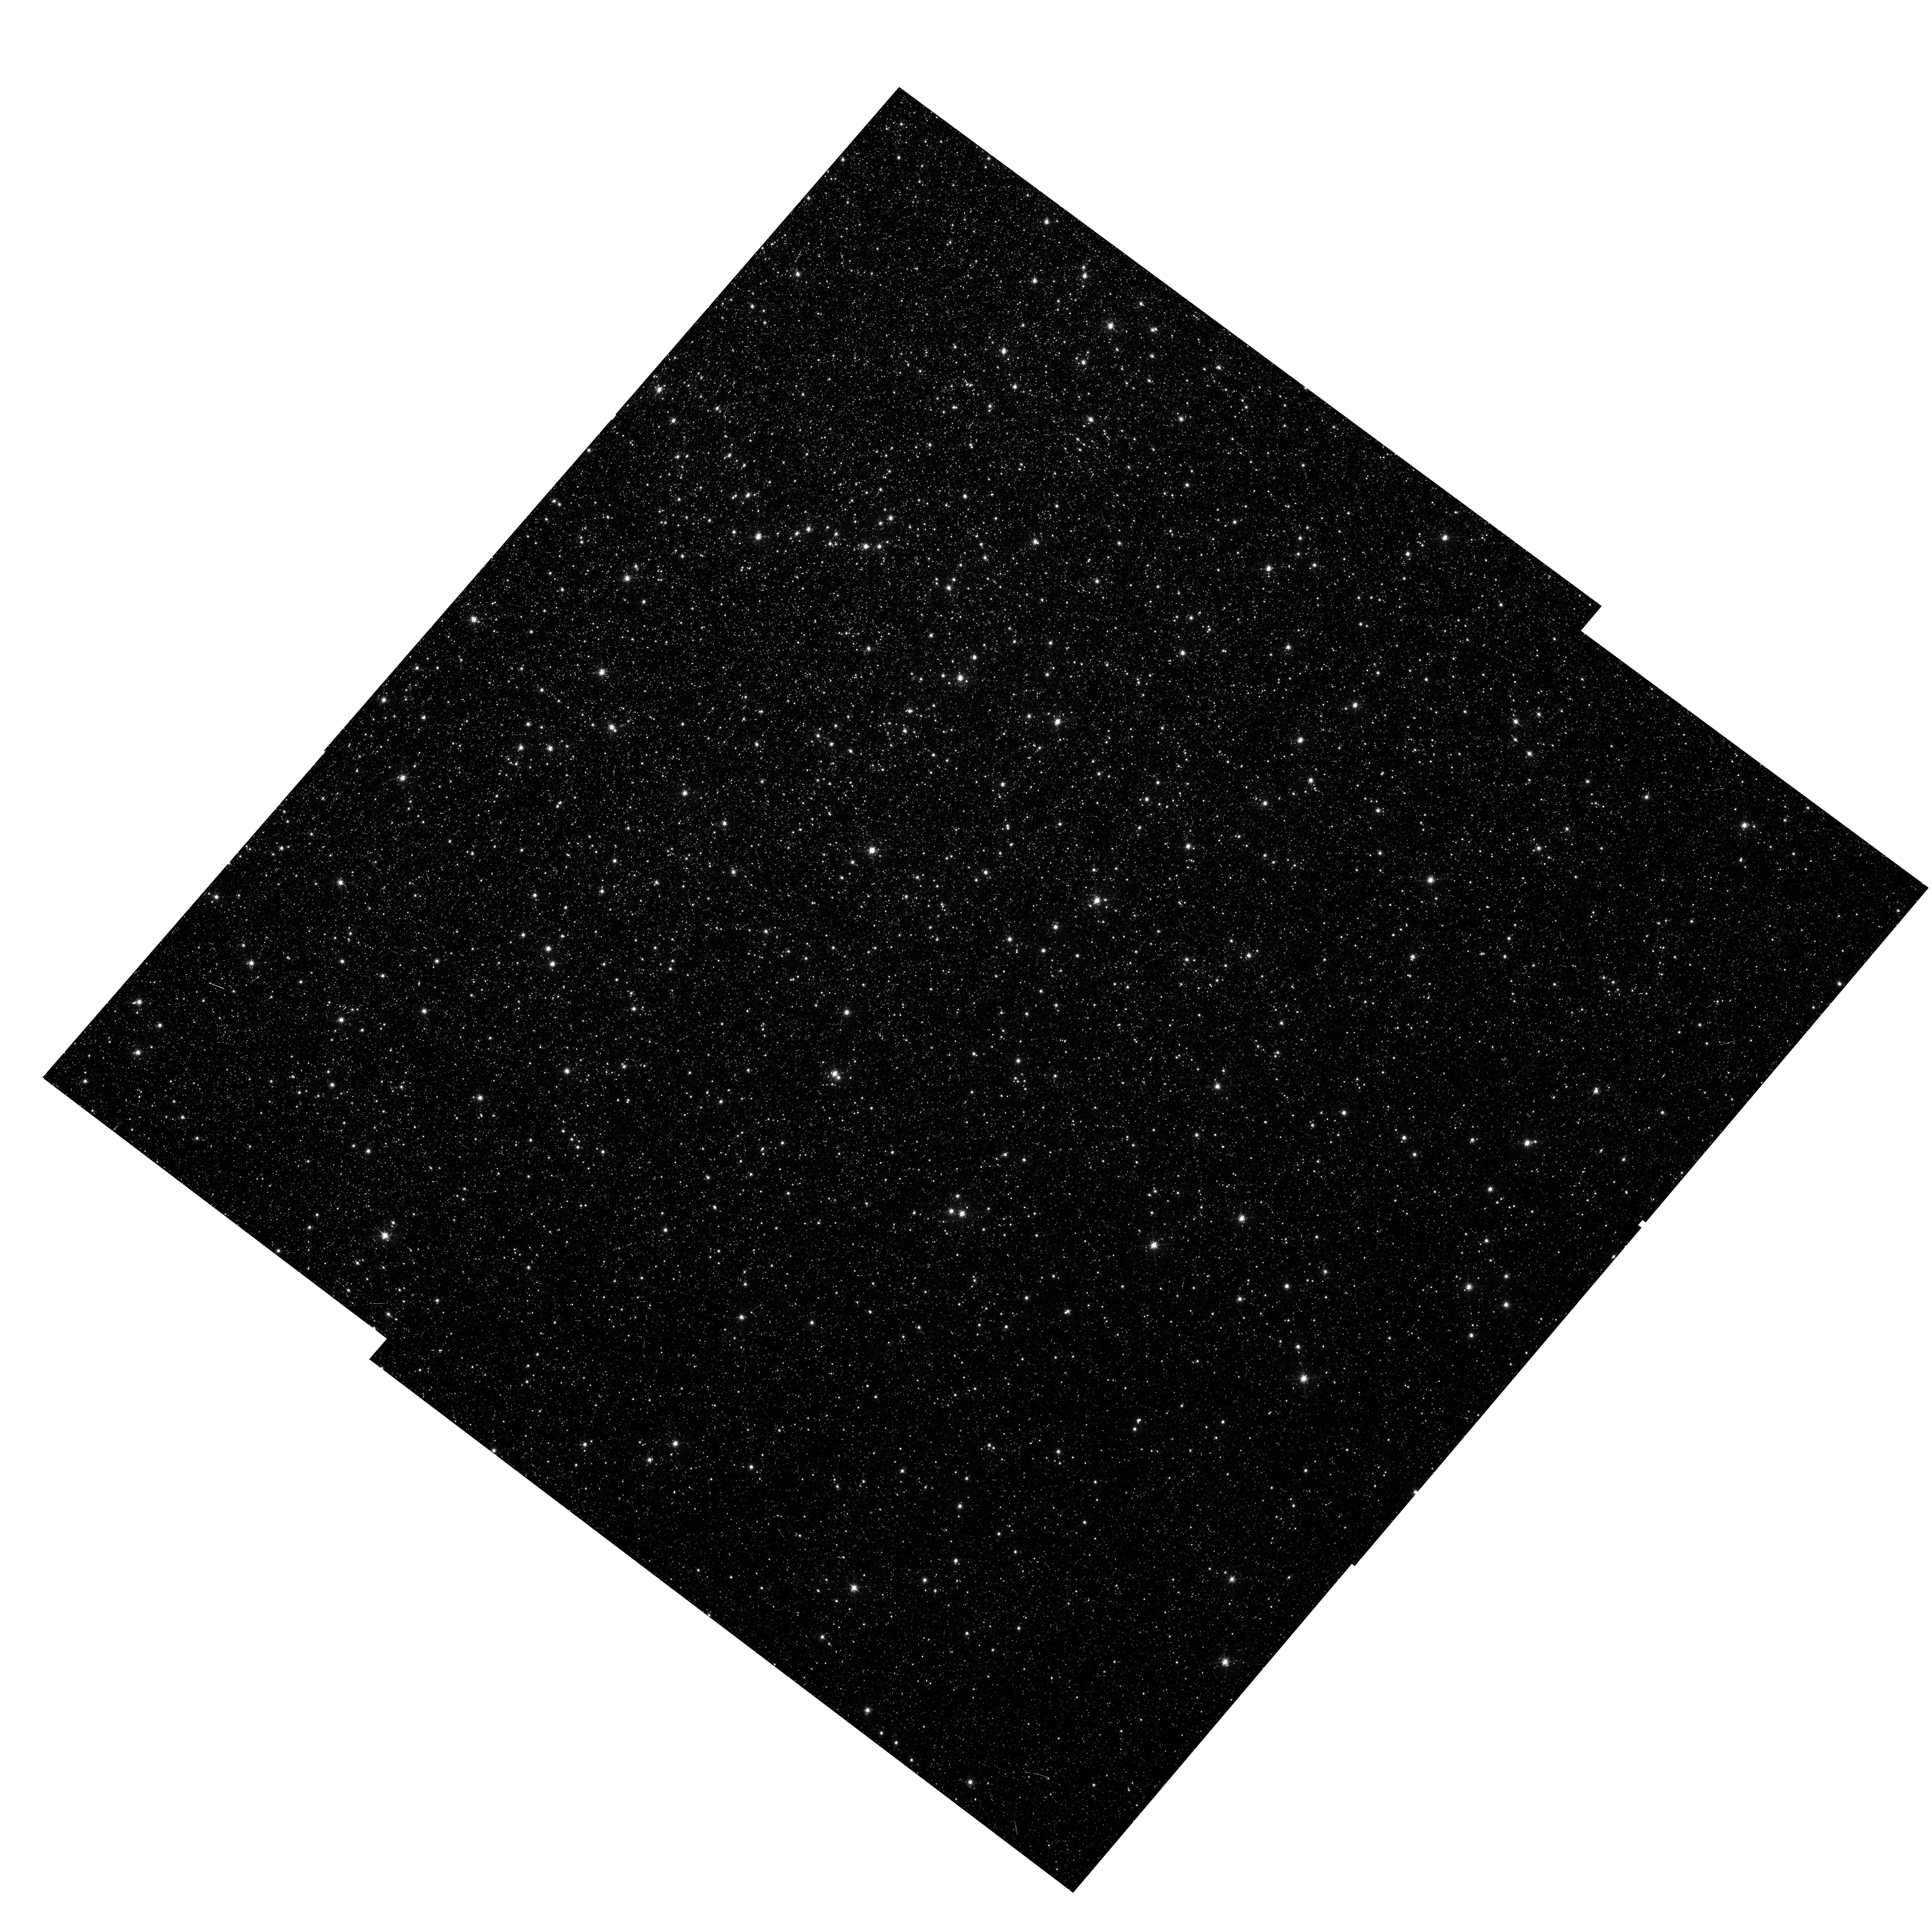
Target: OMEGACEN
Instrument: WFC3/UVIS
Filter: FQ619N
Exposure: 33 min
Observation ID: hst_14031_11_wfc3_uvis_fq619n_icqx11

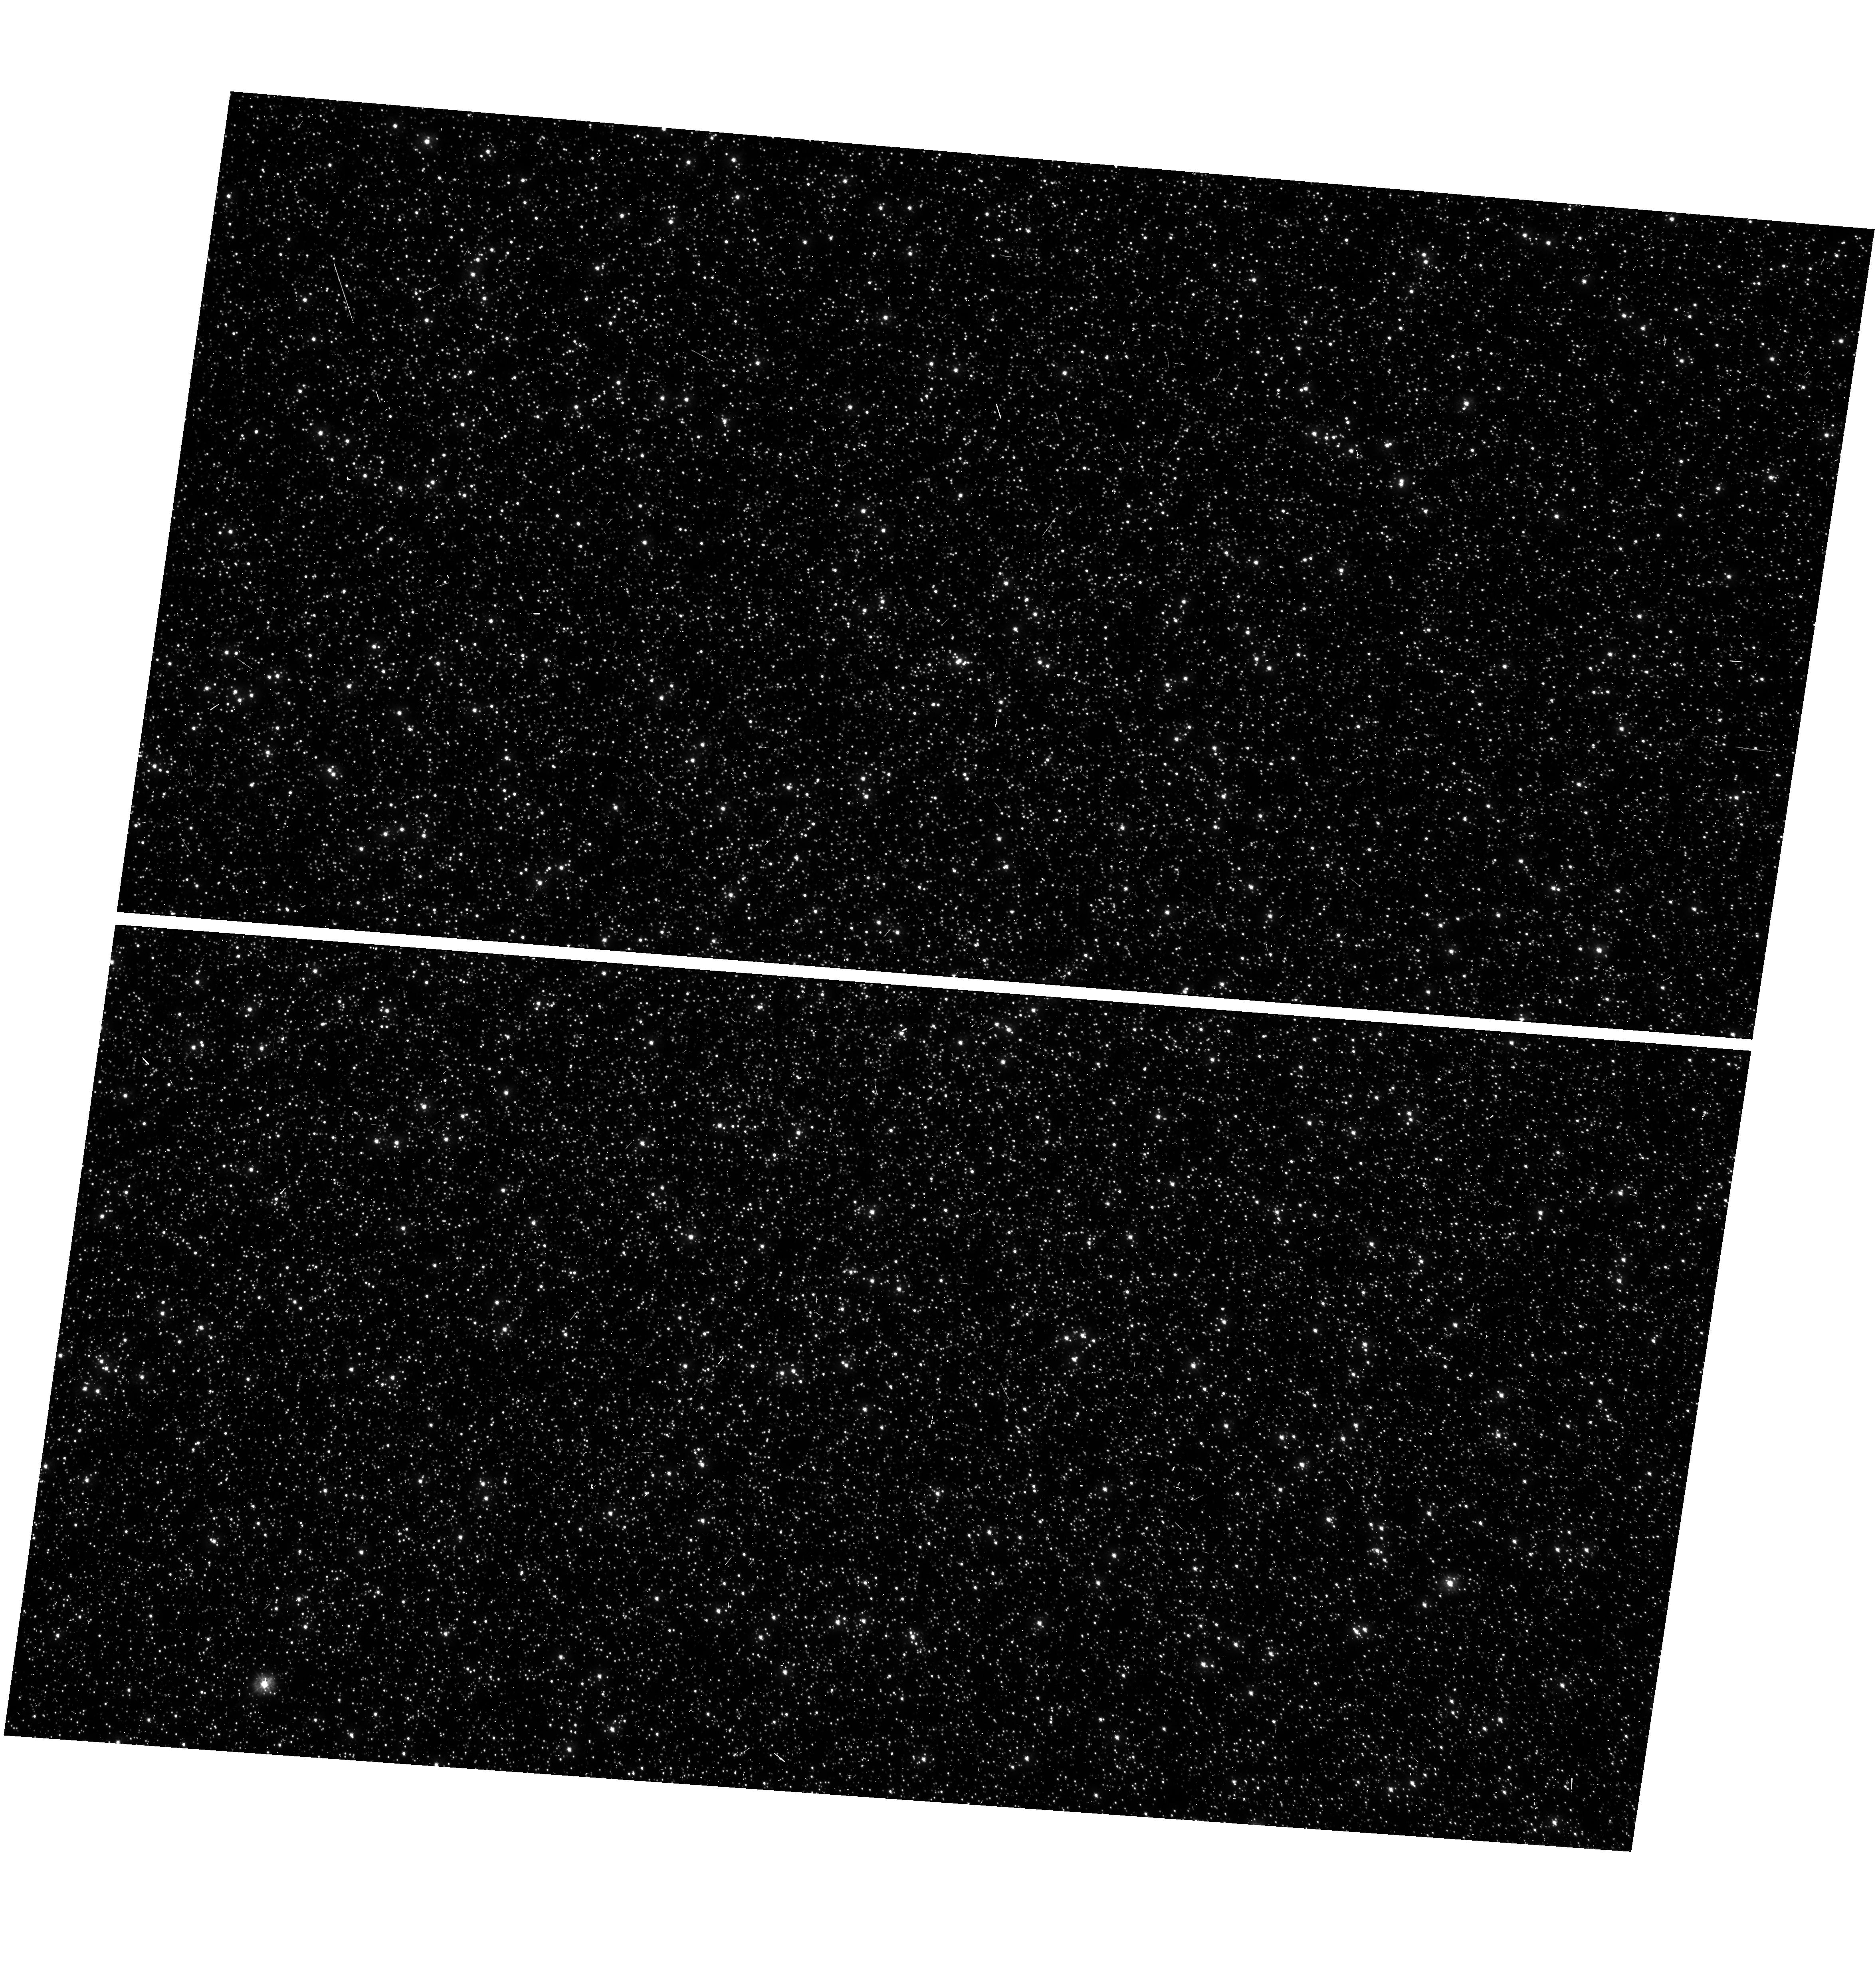
Target: OMEGACEN
Instrument: WFC3/UVIS
Filter: F300X
Exposure: 8 min
Observation ID: hst_14031_02_wfc3_uvis_f300x_icqx02

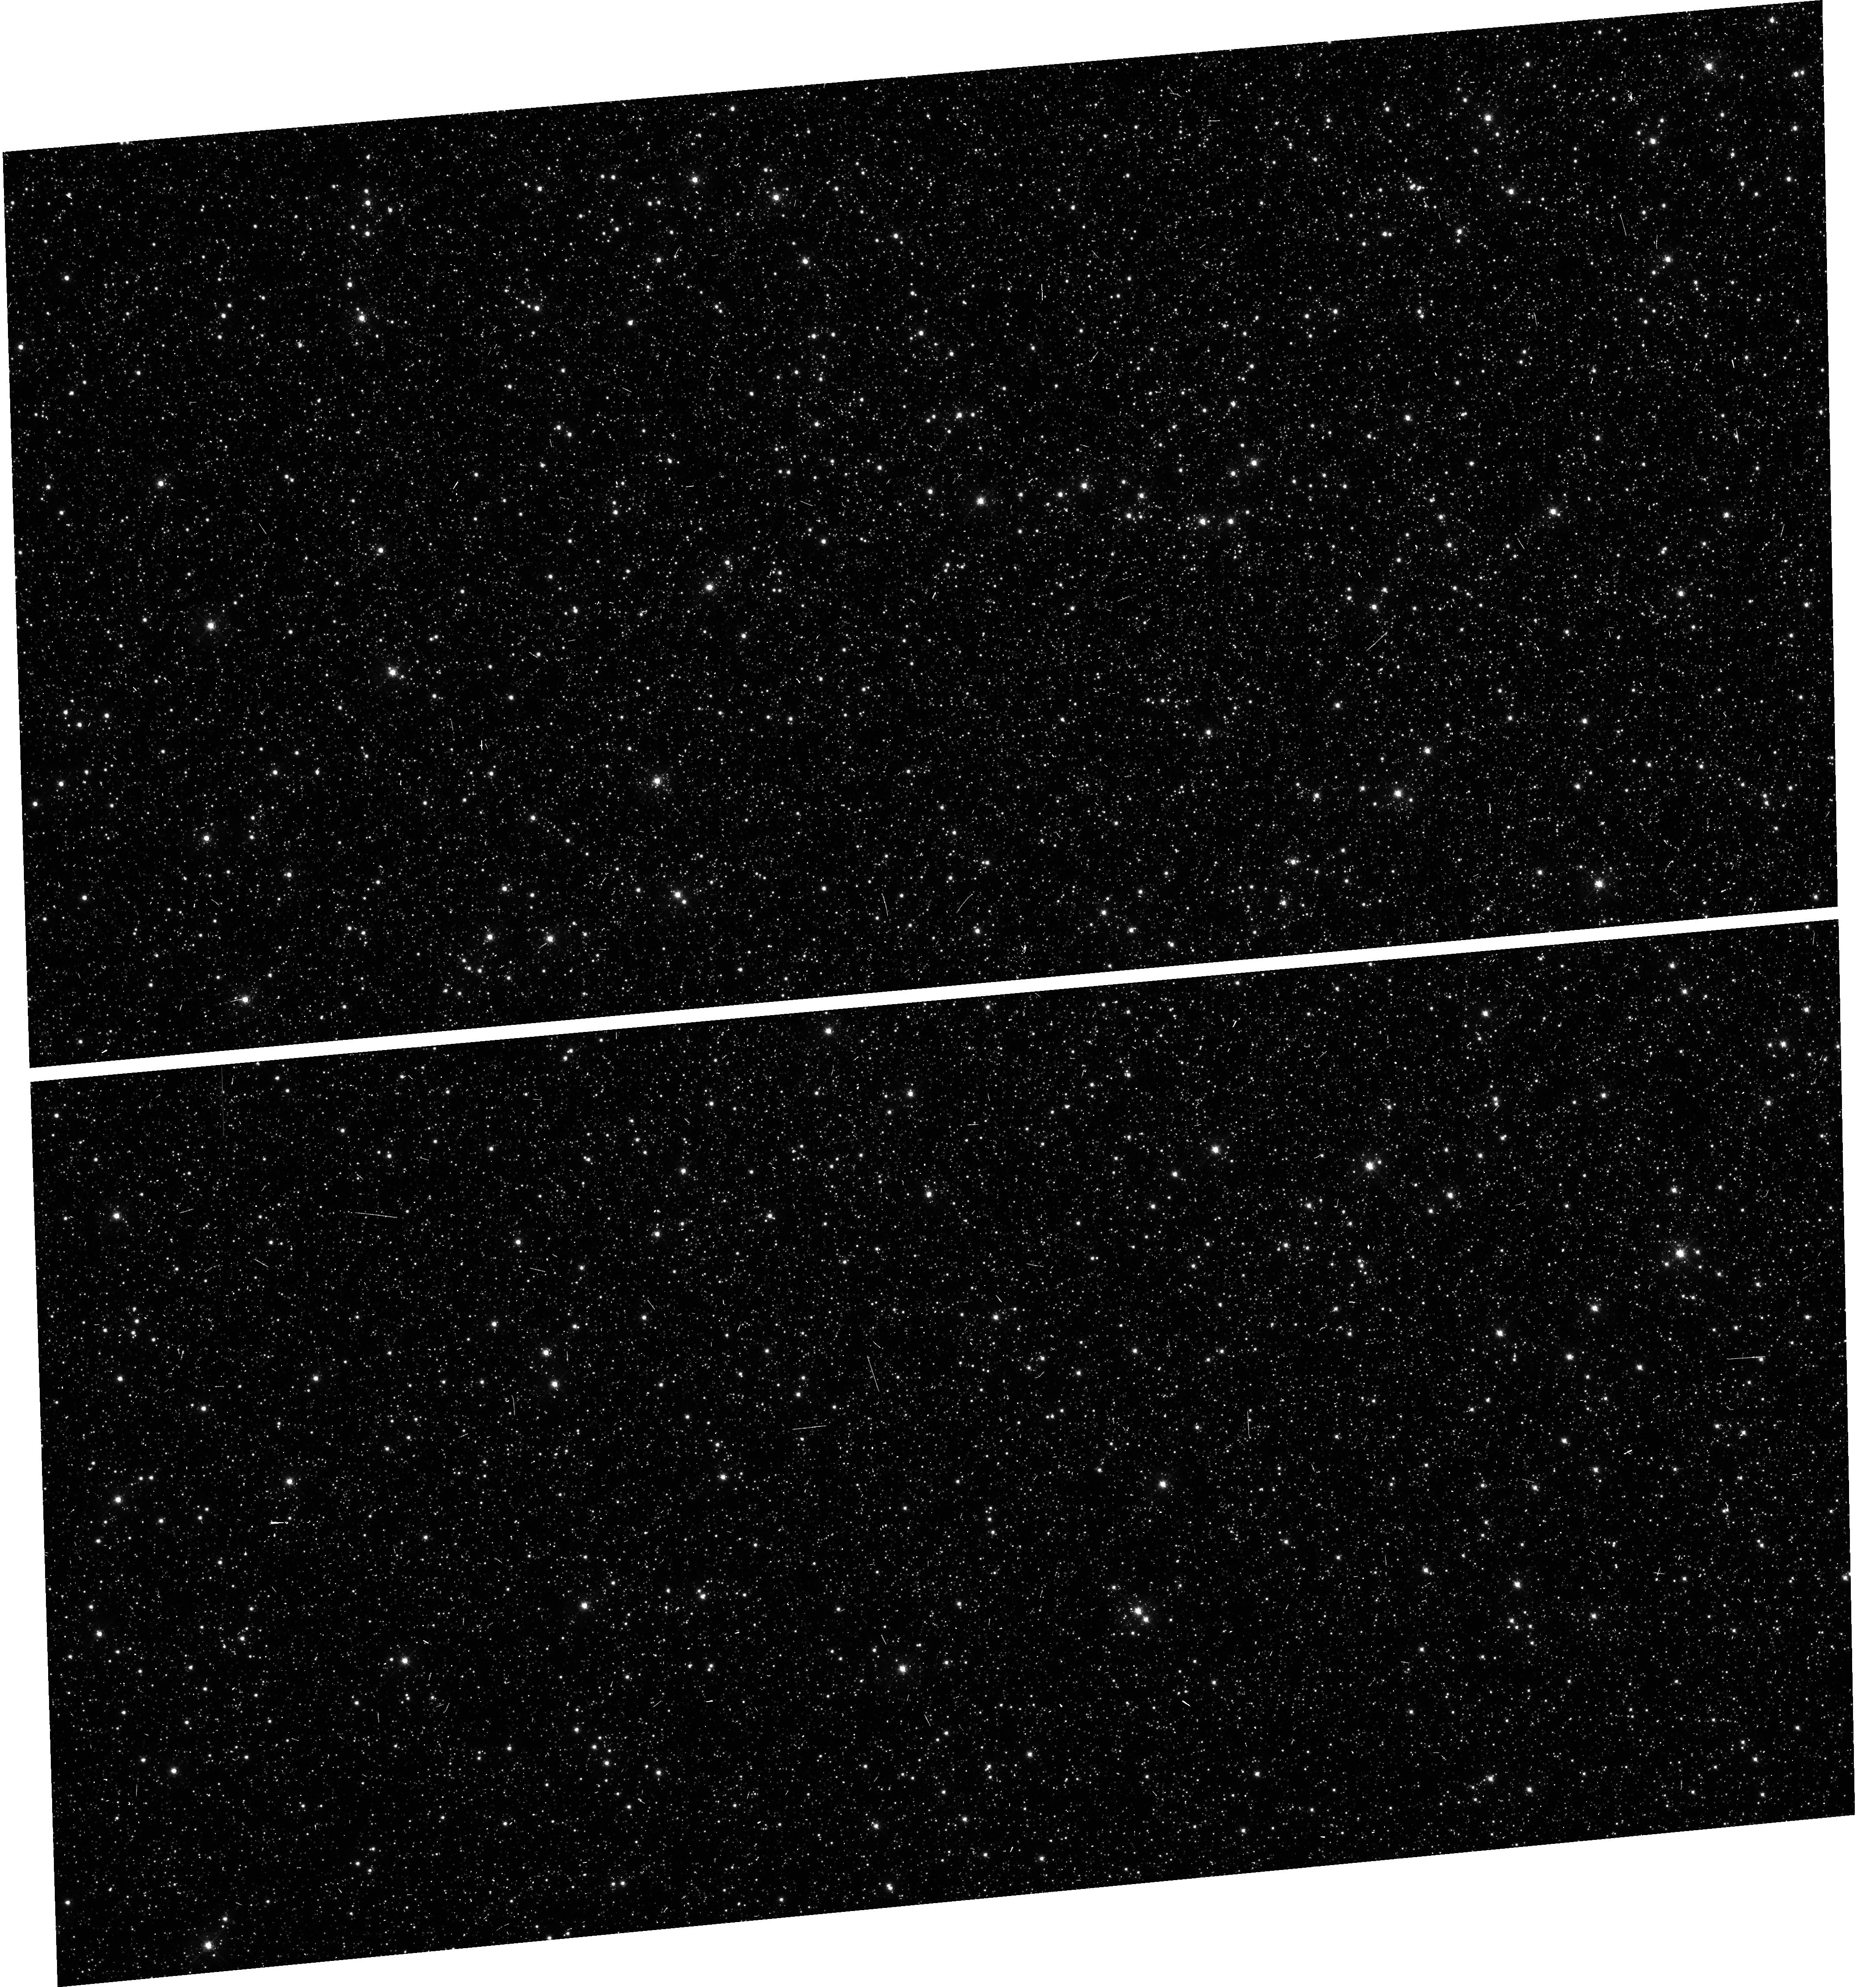
Target: OMEGACEN
Instrument: WFC3/UVIS
Filter: F469N
Exposure: 8 min
Observation ID: hst_14031_06_wfc3_uvis_f469n_icqx06

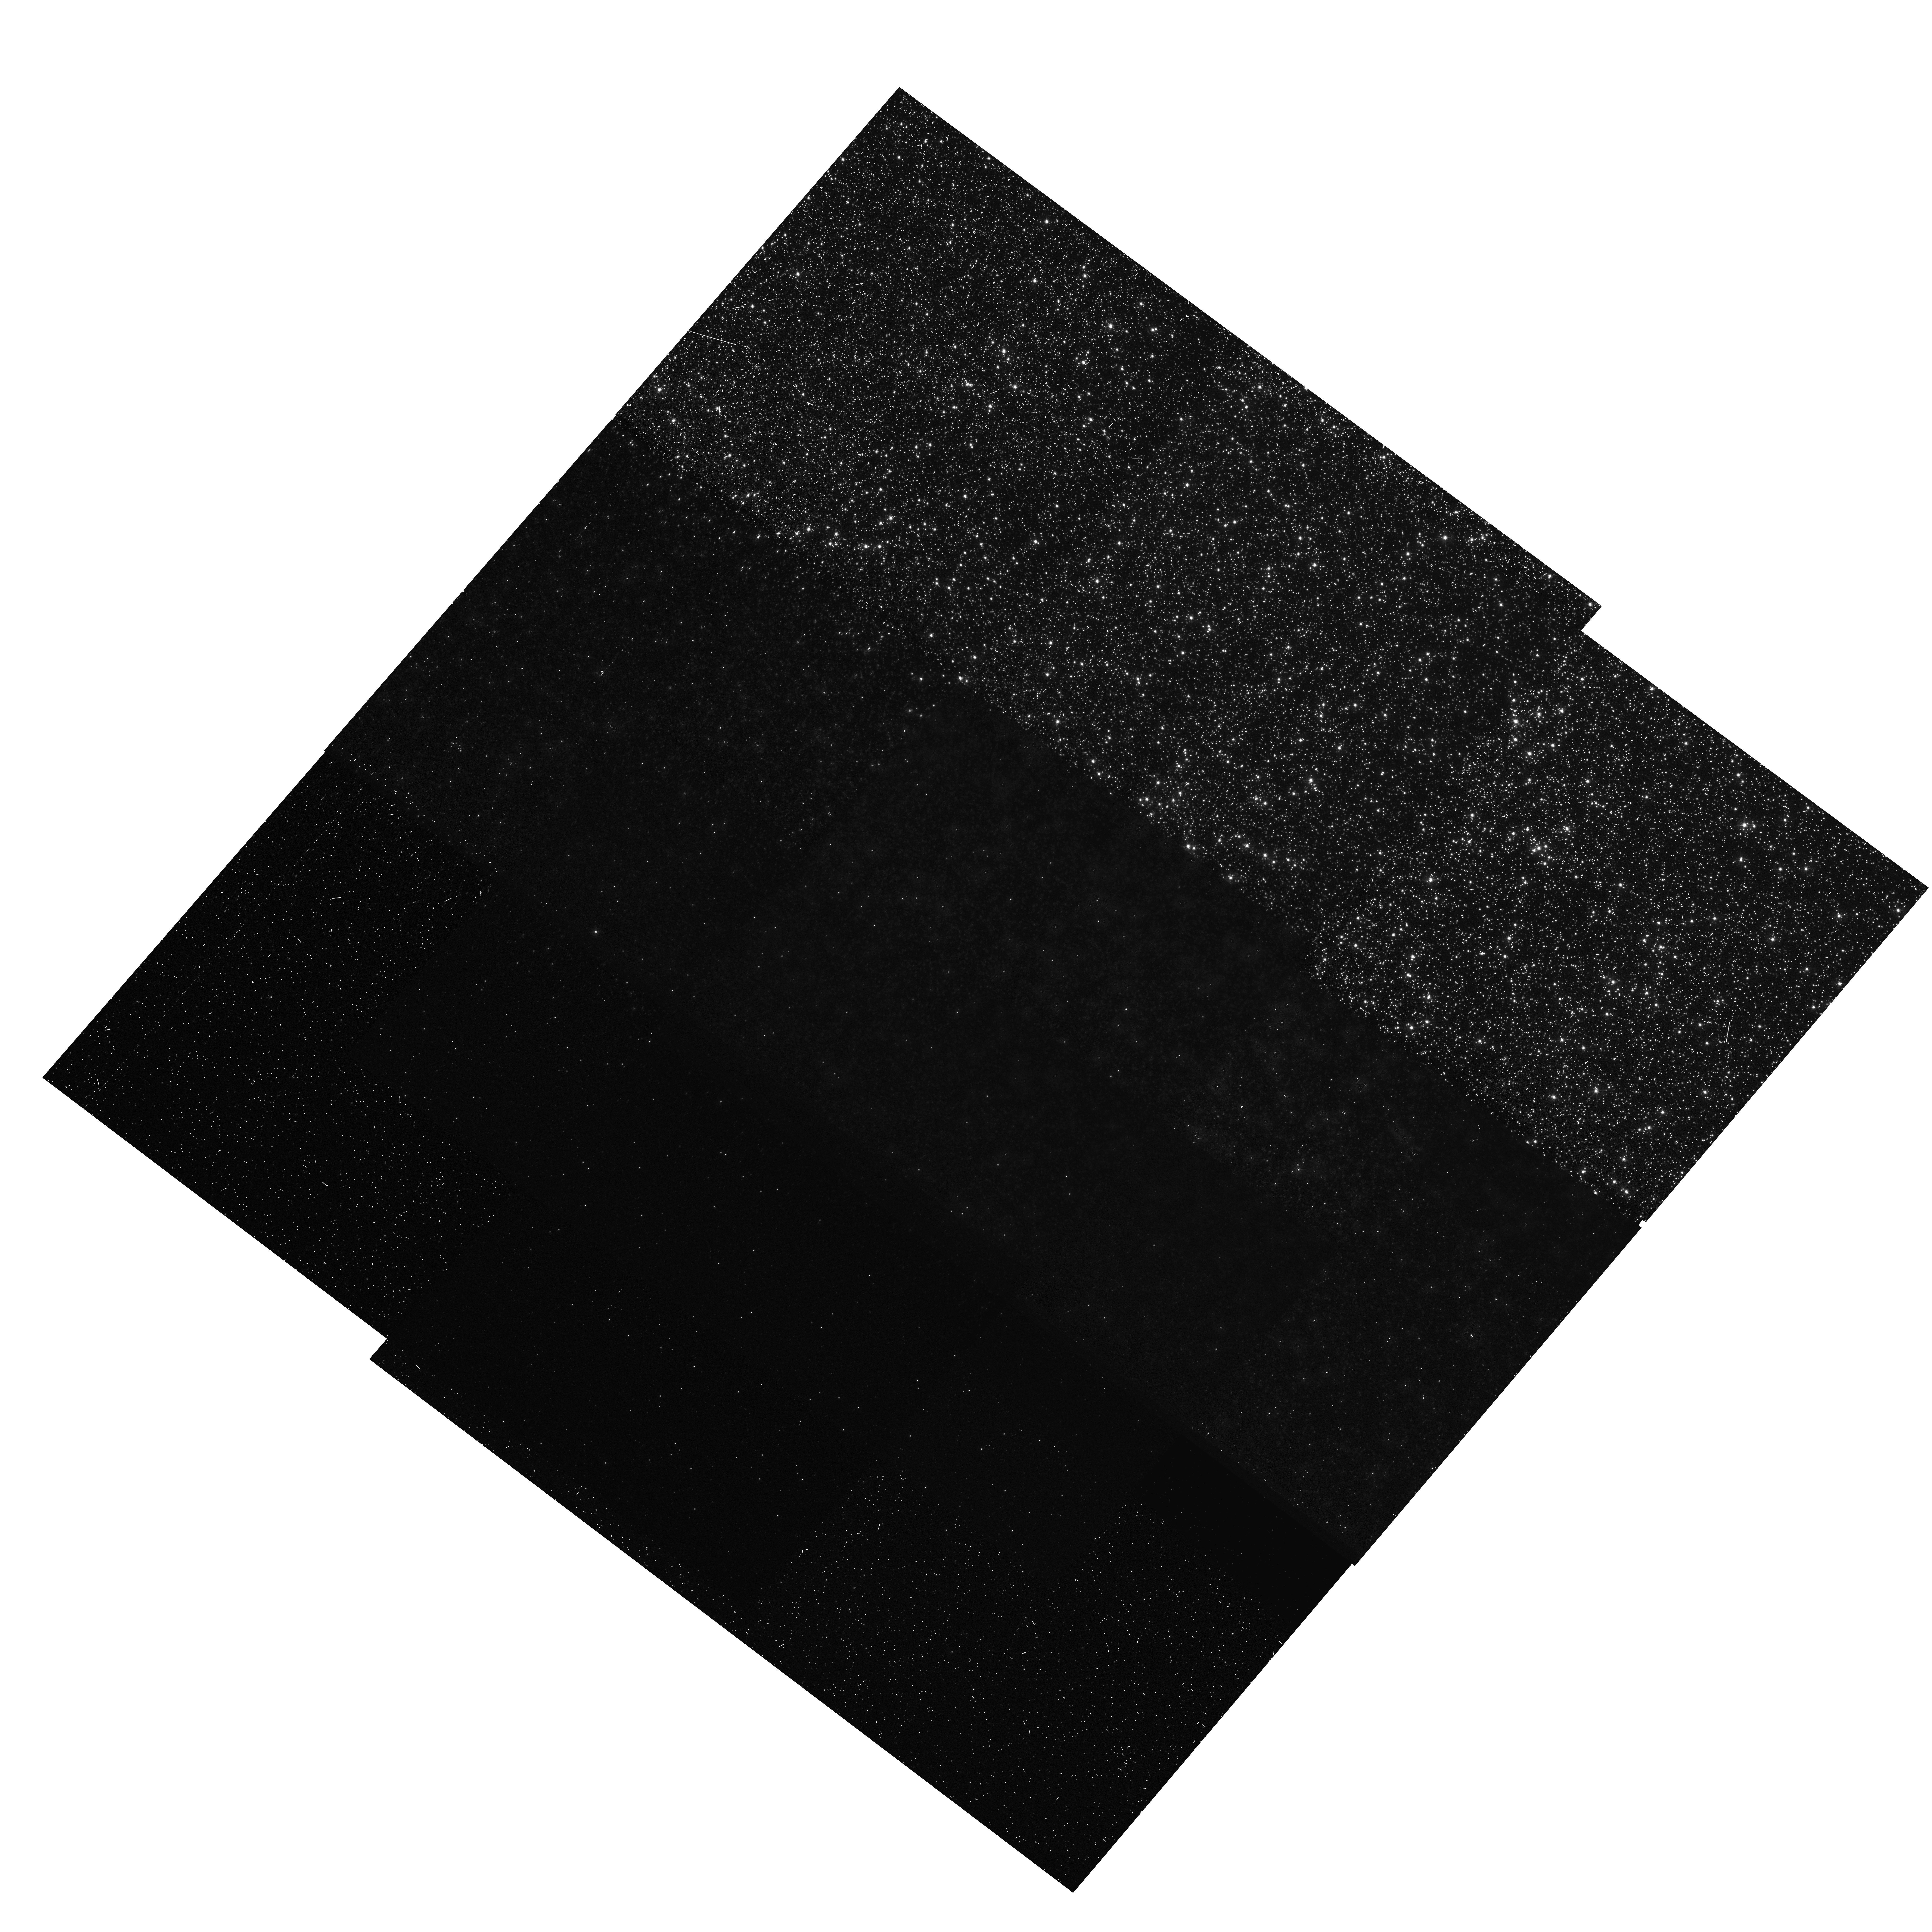
Target: OMEGACEN
Instrument: WFC3/UVIS
Filter: FQ437N
Exposure: 33 min
Observation ID: hst_14031_08_wfc3_uvis_fq437n_icqx08

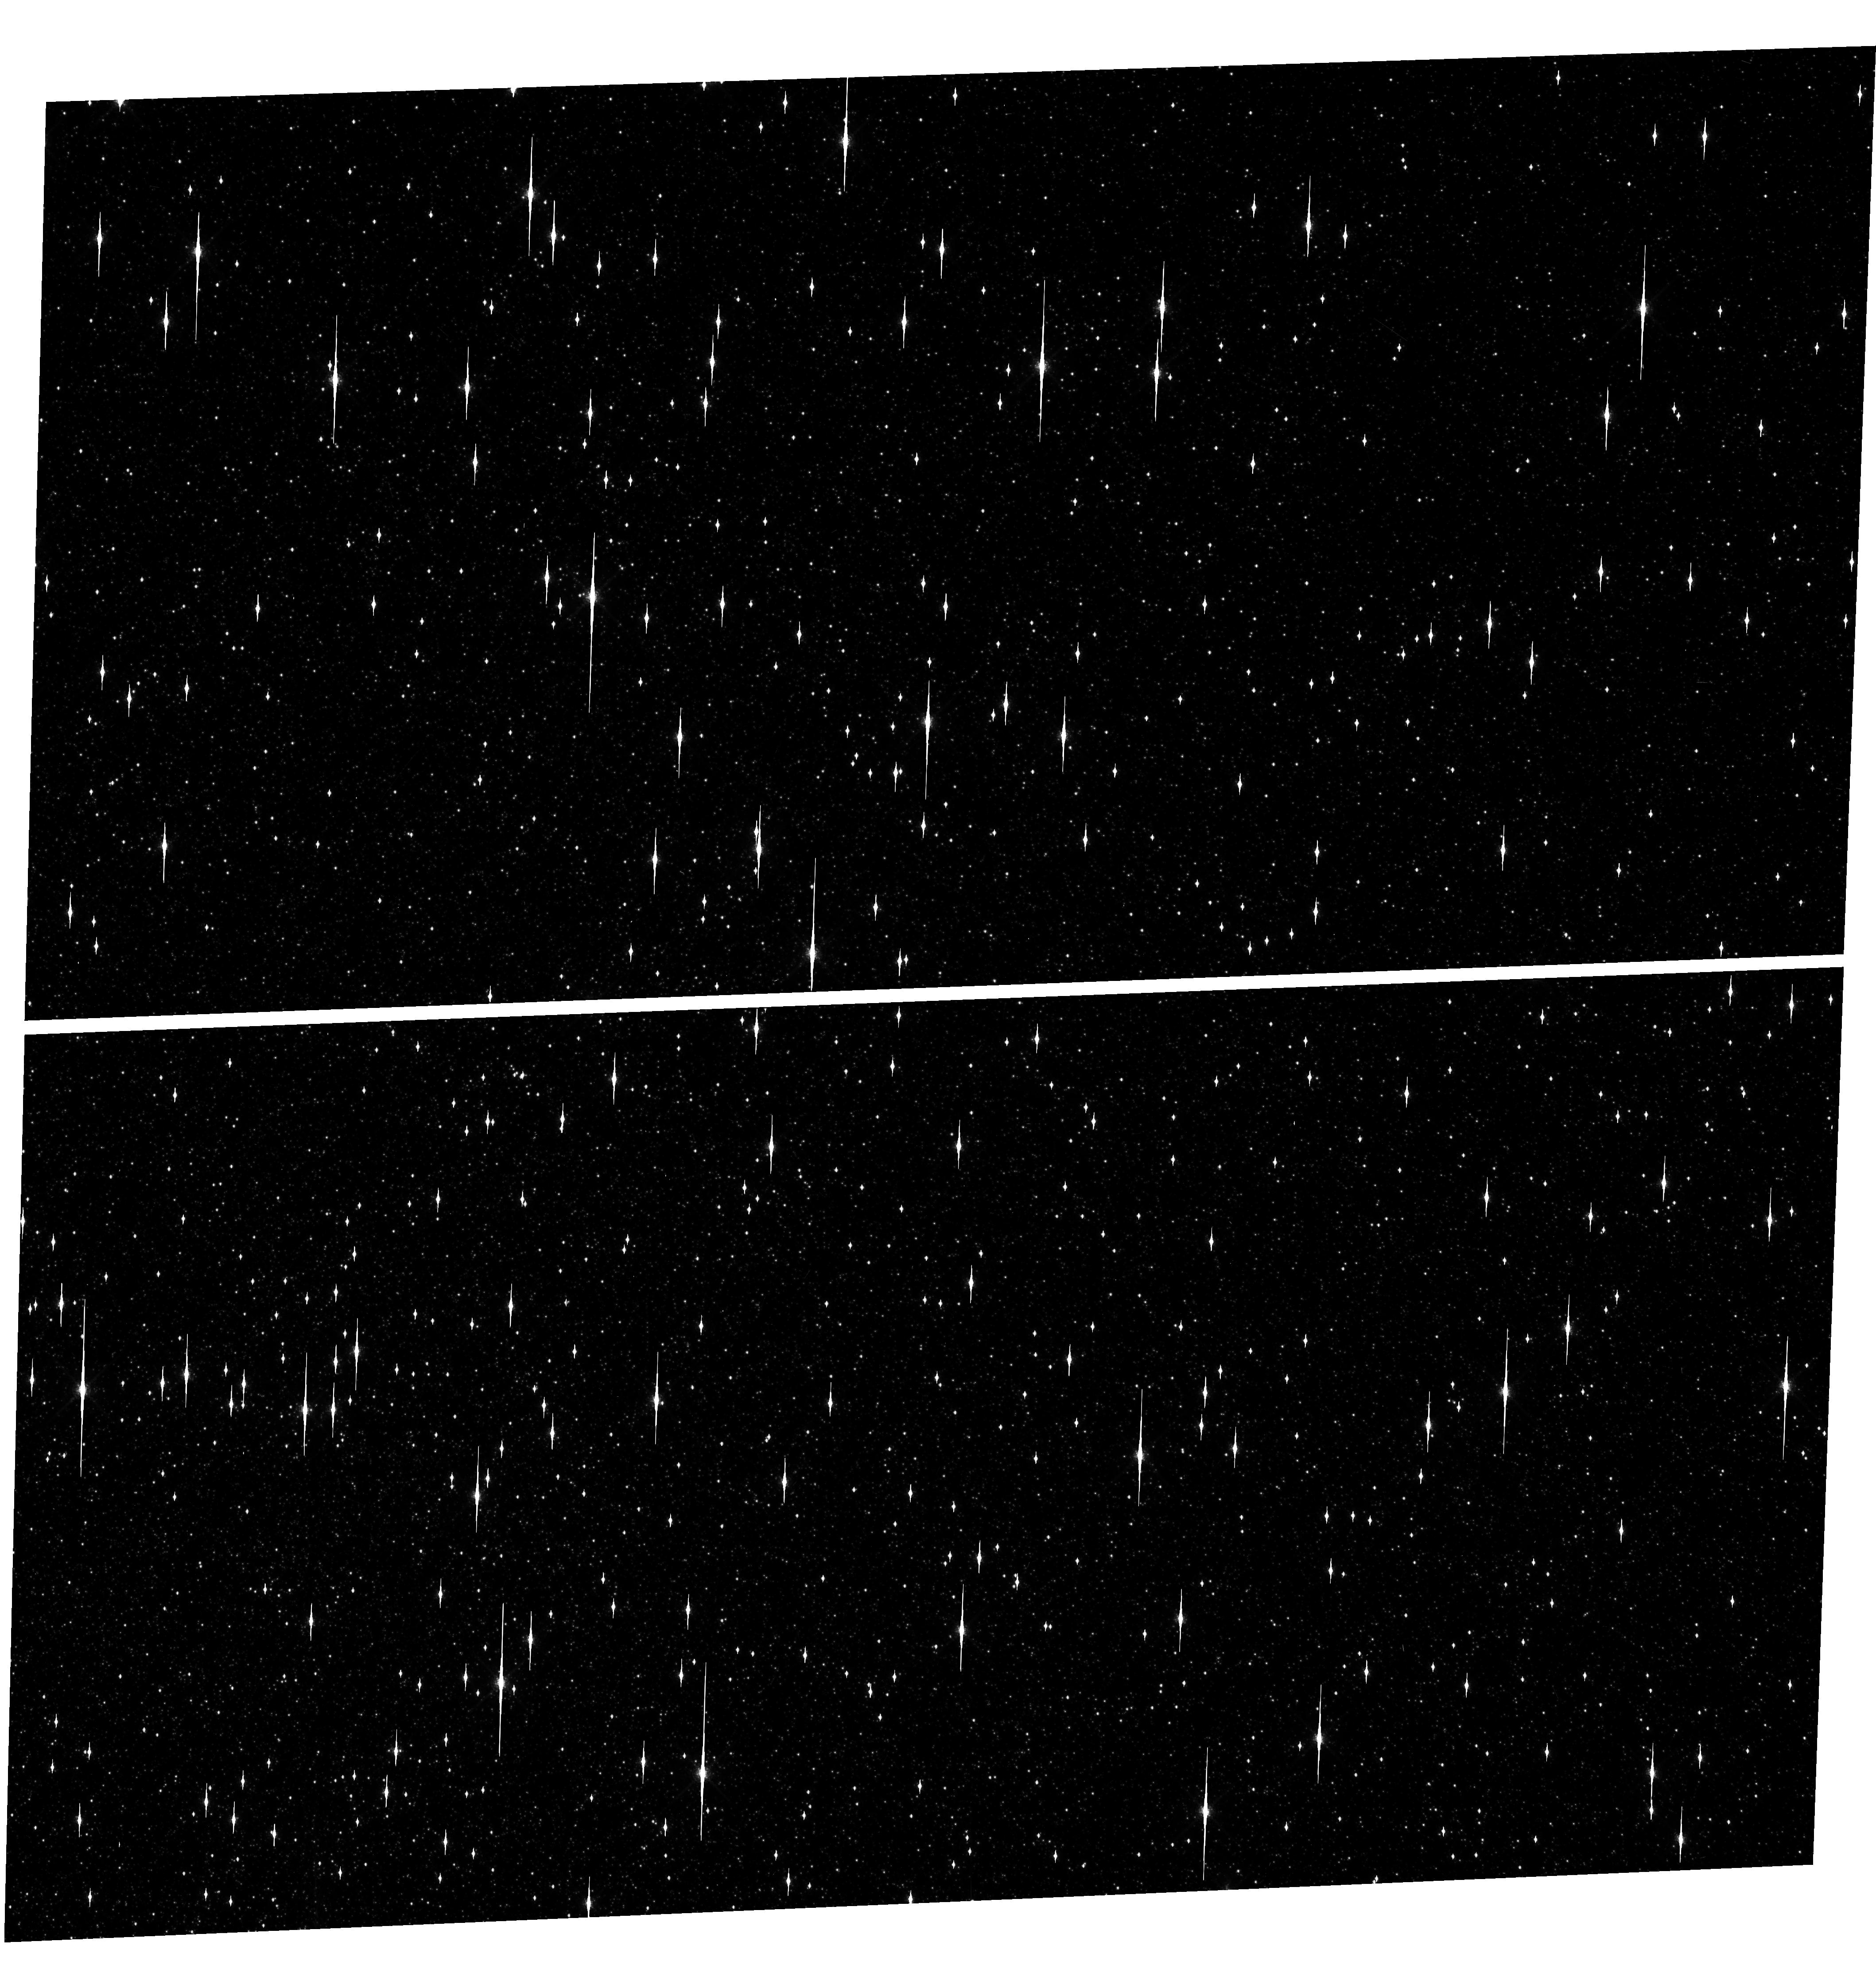
Target: OMEGACEN
Instrument: WFC3/UVIS
Filter: F763M
Exposure: 8 min
Observation ID: hst_14031_04_wfc3_uvis_f763m_icqx04

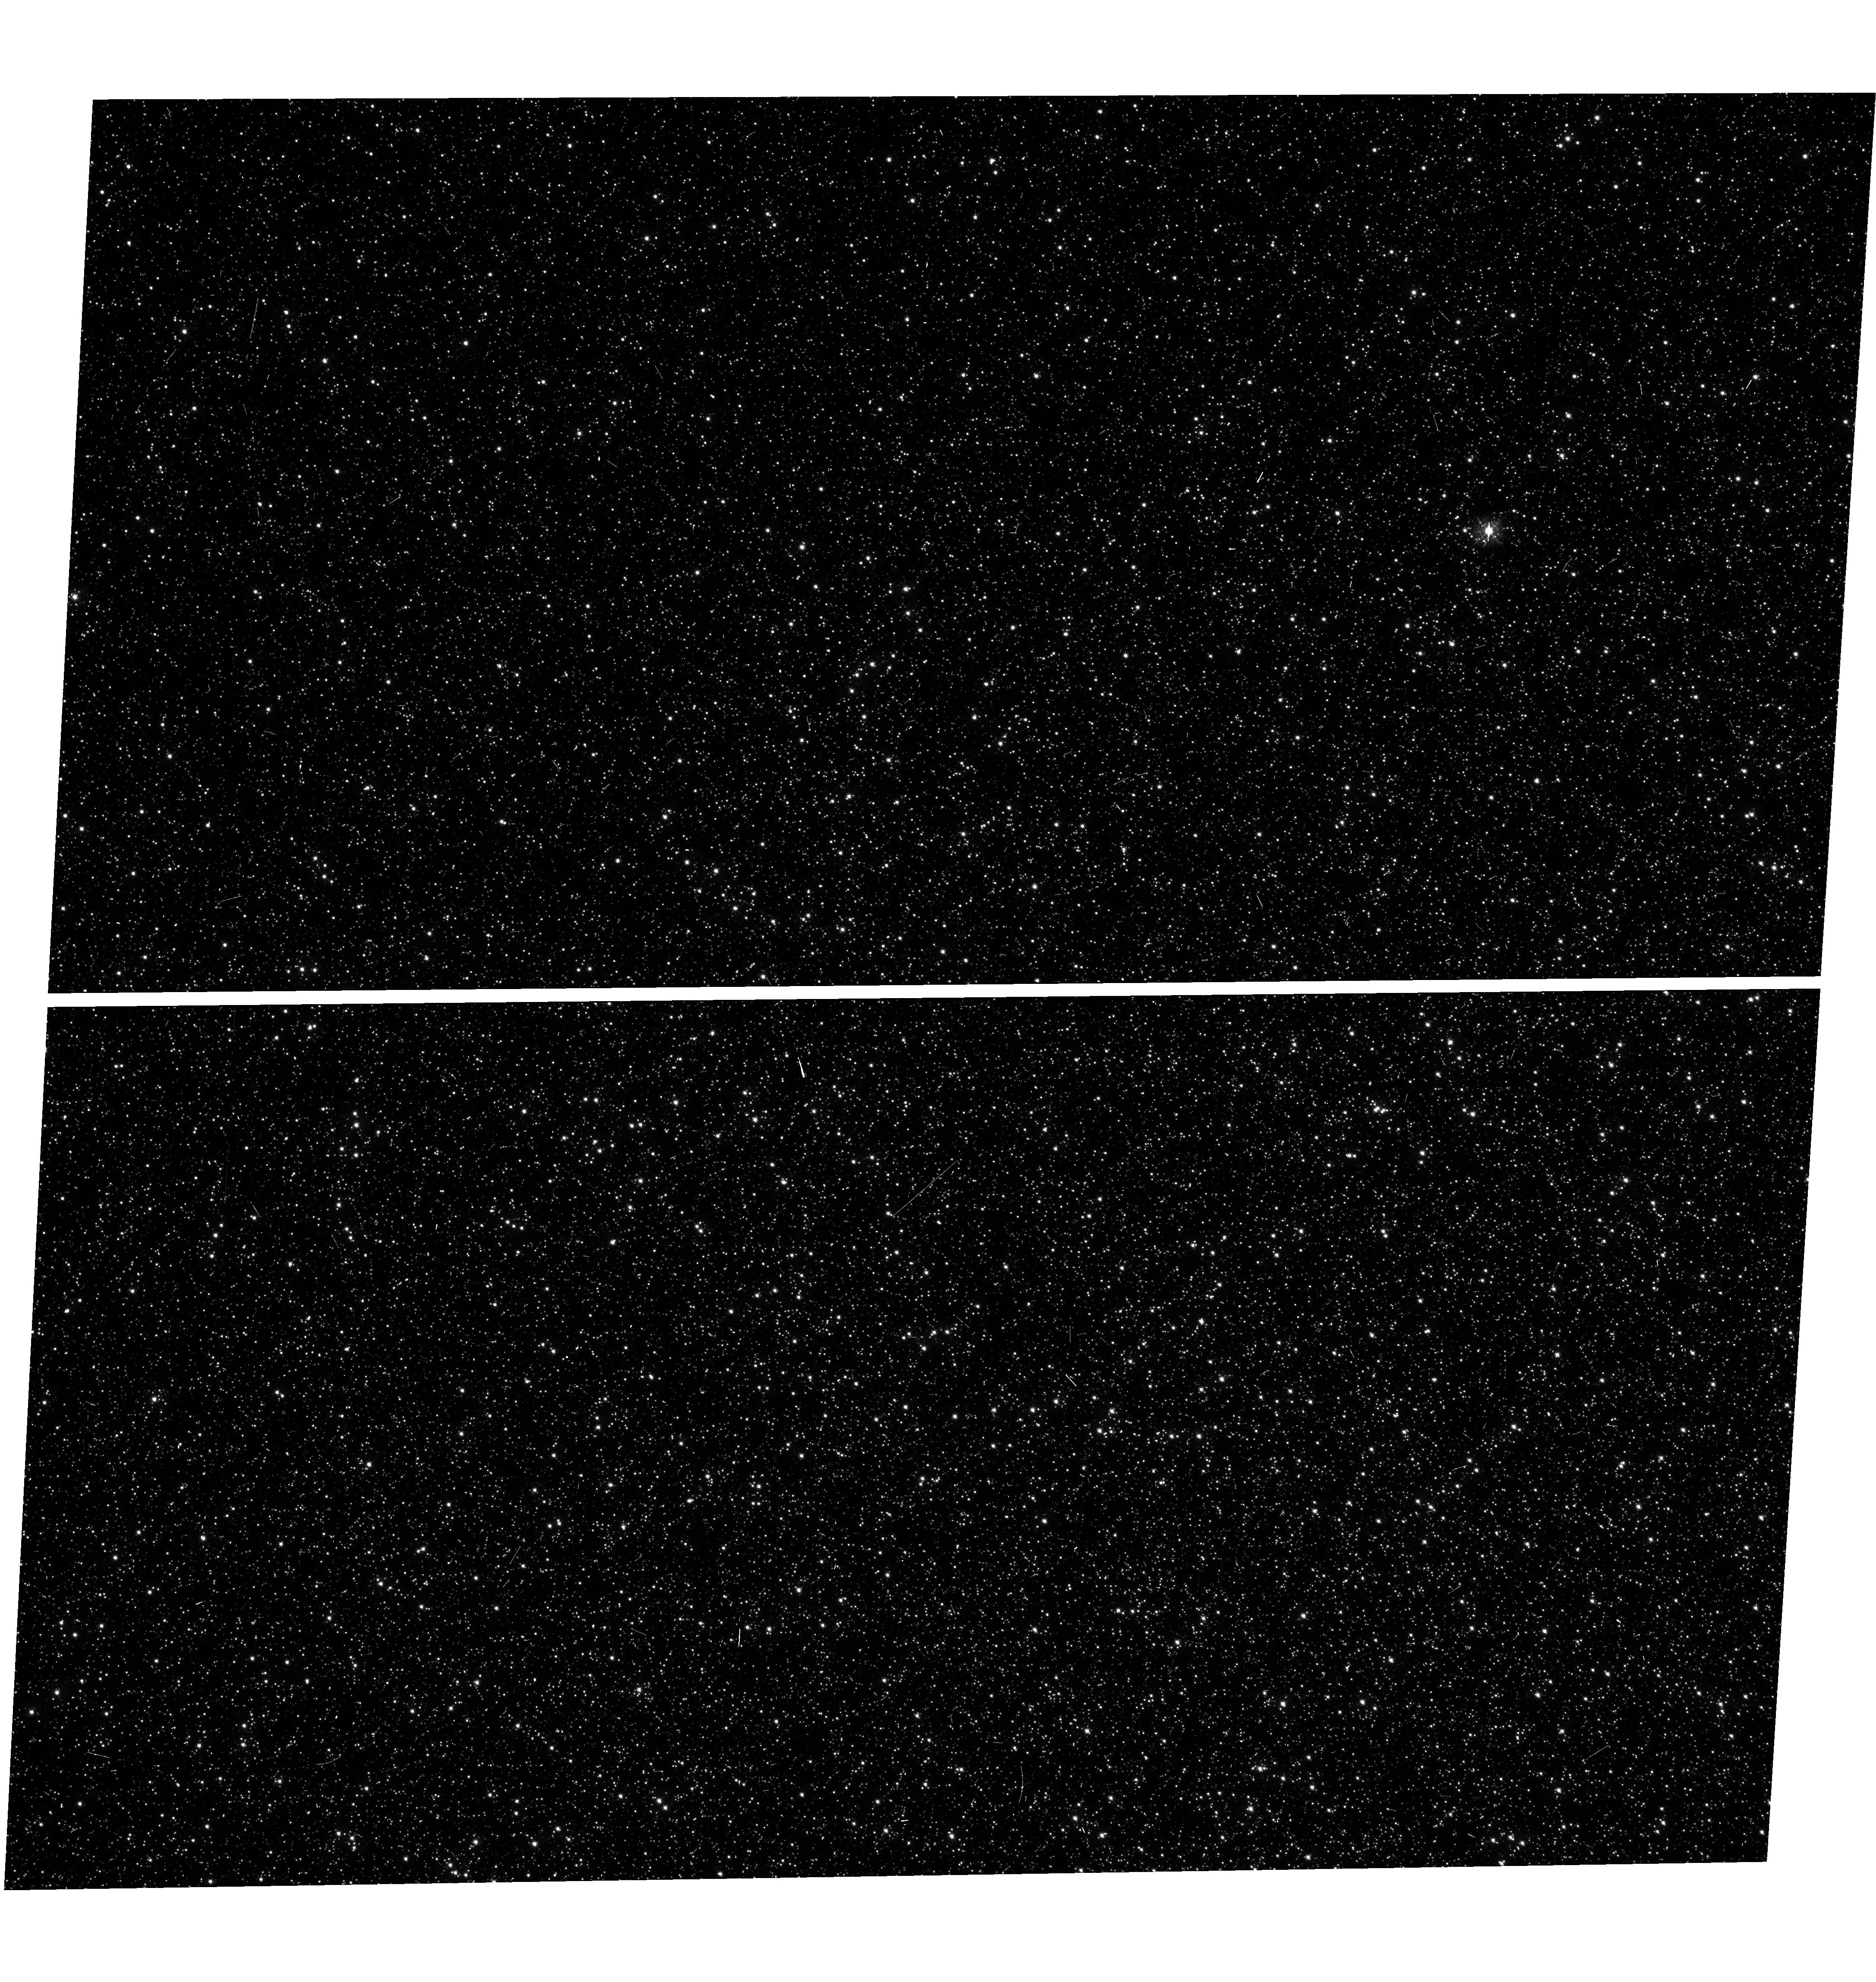
Target: OMEGACEN
Instrument: WFC3/UVIS
Filter: F343N
Exposure: 9 min
Observation ID: hst_14031_05_wfc3_uvis_f343n_icqx05

Astrometric Verifictation of Broad, Medium, Narrow and Quad WFC3/UVIS filters (PI: Kozhurina-Platais, Vera)

The observations of the standard astrometric catalog in the field of globular cluster Omega Cen will be used to evaluate the filter-dependent component of distortion for Broad, Medium, Narrow and Quad WFC3/UVIS filters. In the previous cycles, the observations of Omega Cen through Broad and Medium WFC3/UVIS filters (total of 14 UVIS filters) have shown that on the top of the WFC3/UVIS geometric distortion and the lithographic mask pattern there are tiny low-scale distortions coming from irregularities in the optical properties virtually in all 14 UVIS calibrated filters. Such distortion smaller than 0.1 pixel (equivalent to 4 milli-arc-seconds on the sky), over small extent of 50-100 consecutive pixels is acting as high-order polynomial, but is large enough to be noticed while mosaicing images from sets of exposures with a range of dithers and the telescope roll angles. To maximize the scientific output of WFC3/UVIS, these distortions should be calibrated and be corrected for. The corrections for such low-scale distortions was formalized by constructing two-dimensional look-up tables fully covering each of the two WFC3/UVIS chips, as it described in WFC3-ISR-2014-12 by Kozhurina-Platais. Thus, we proposed to continue the observations of Omega Cen through all not yet calibrated UVIS filters. These observations will be used to verify the non-polynomial filter-dependent distortion. In addition to non-calibrated filters, the observations through three UVIS filters F350LP, F475W filters and F390M filters will be used to improve the filters-dependent component of distortion due to insufficient number of observation of Omega Cen in Cycle 20. Observations through the F606W filters, adopted as reference filter, will be used to monitoring the optical and mechanical stability of the WFC3/UVIS through multi-cycle observations.